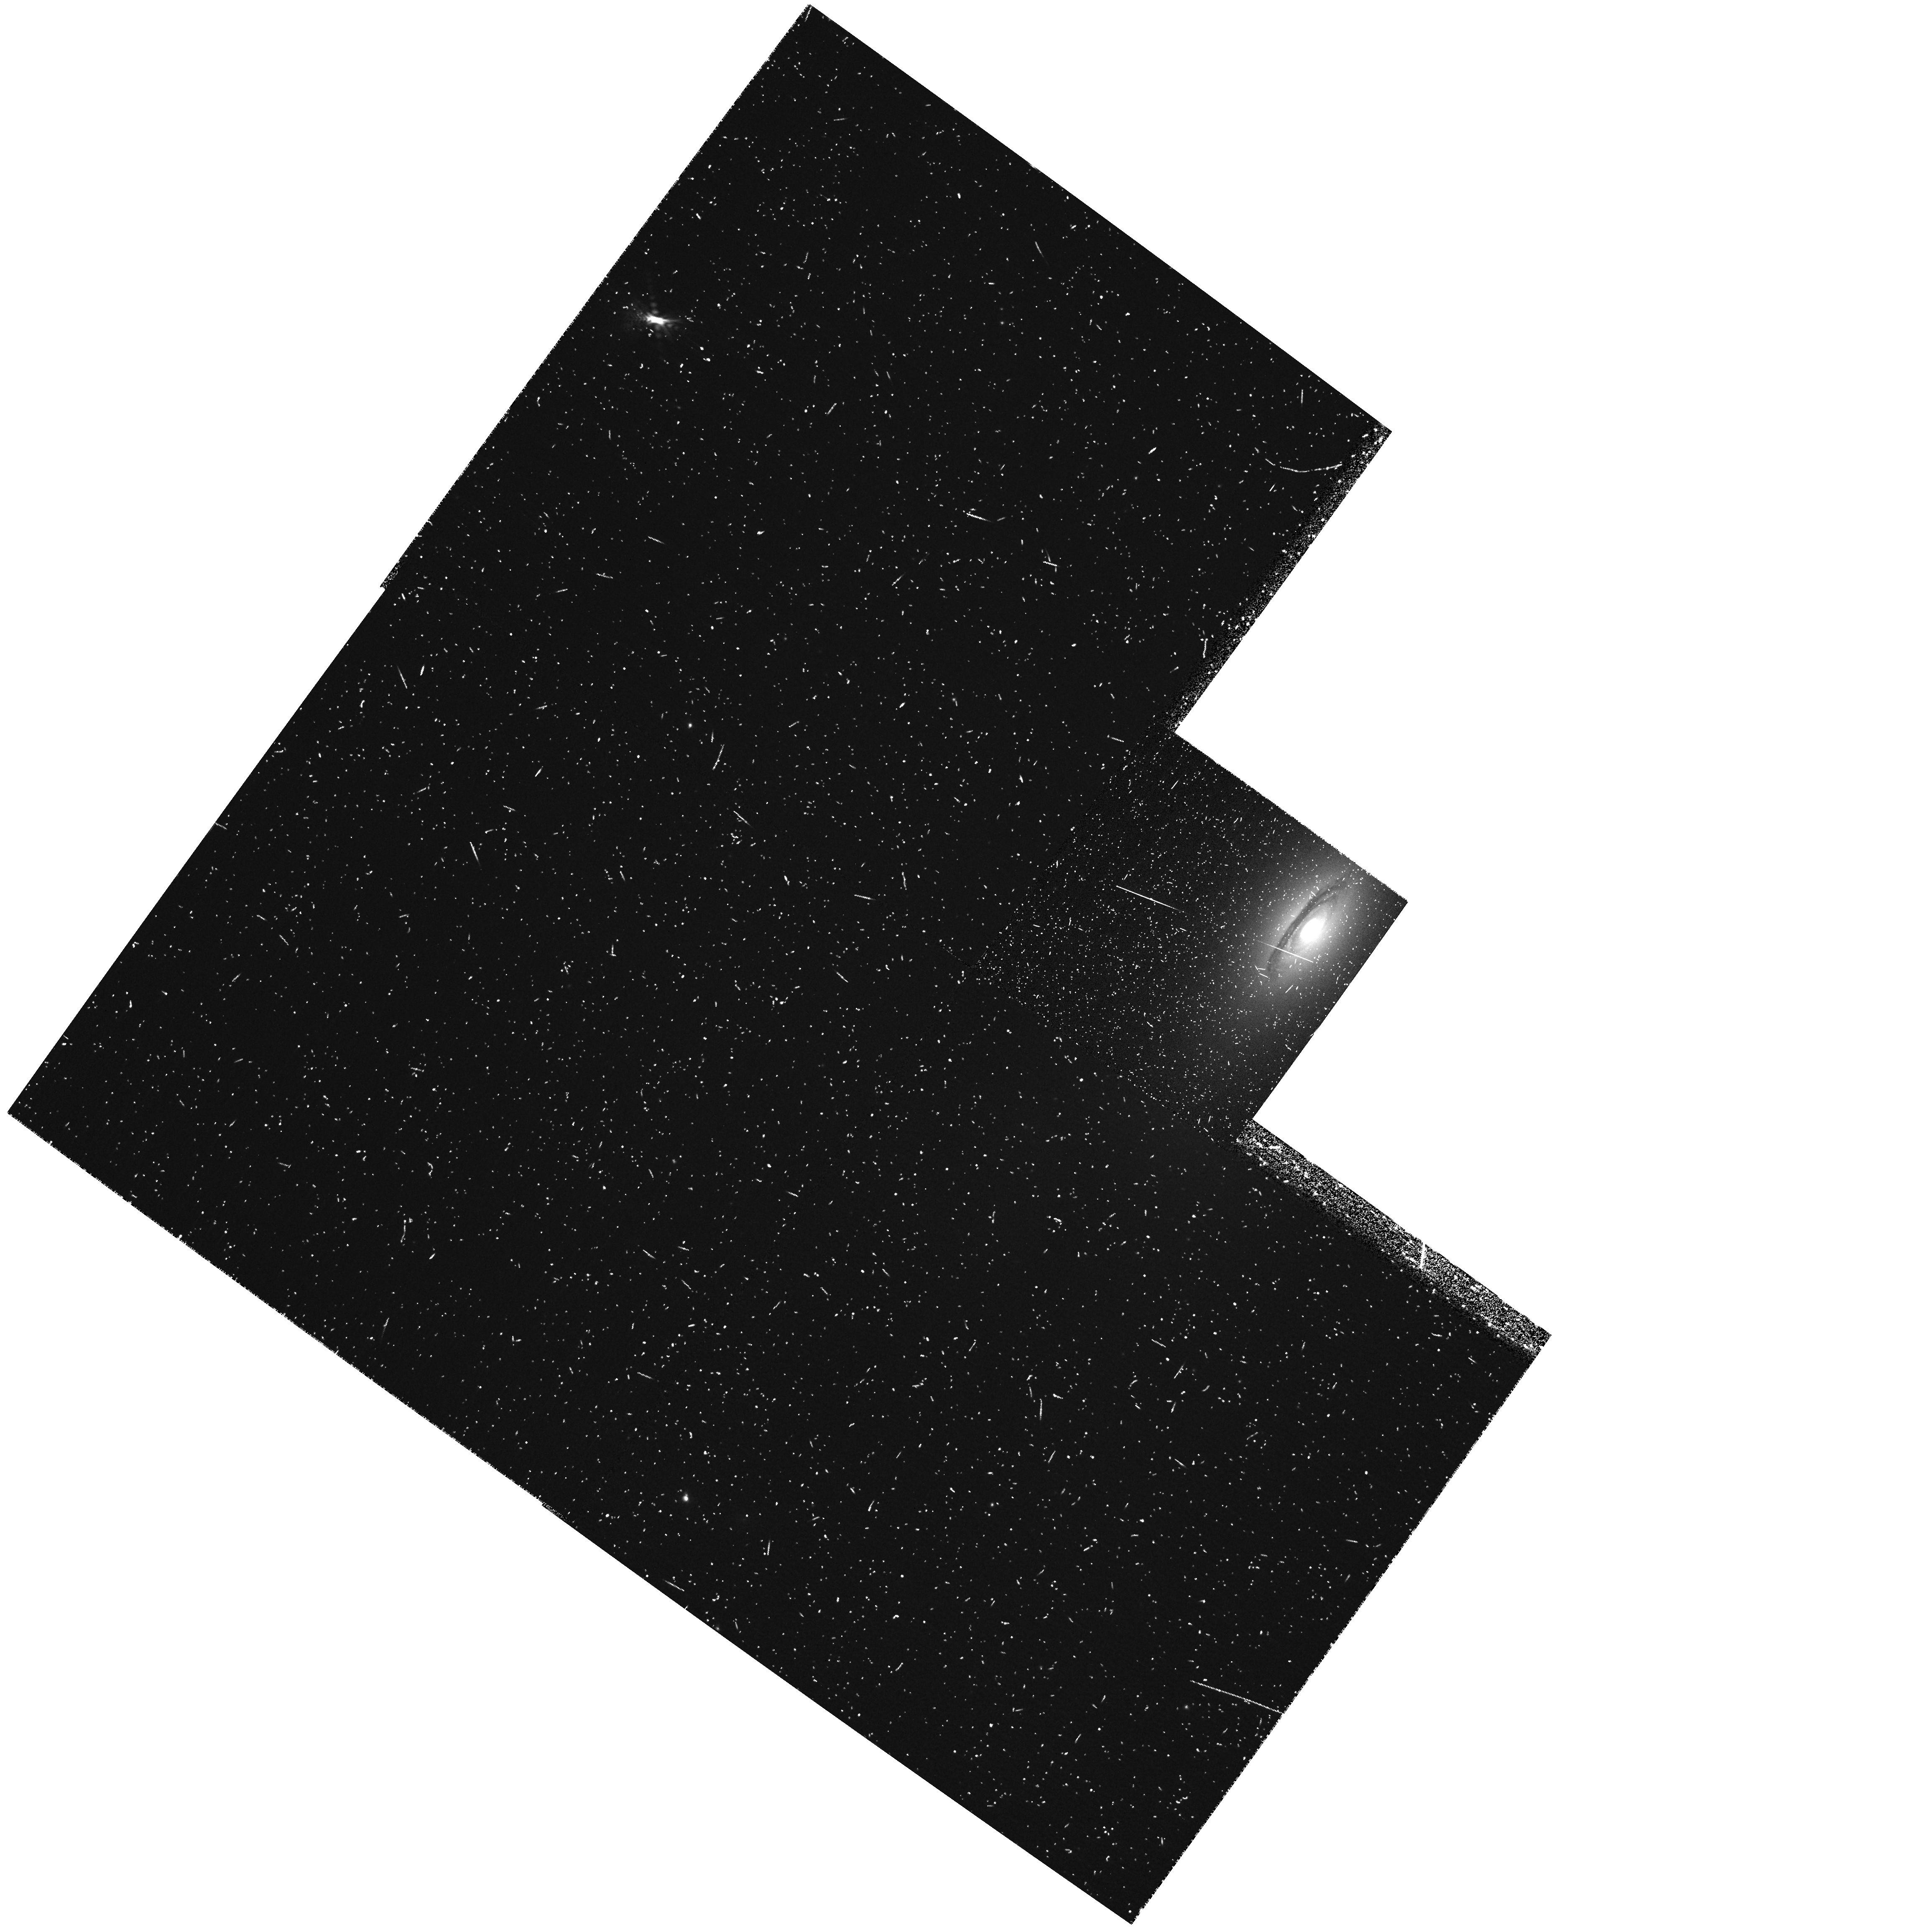
Target: NGC6861-IM
Instrument: WFPC2/PC
Filter: FR680P15
Exposure: 20 min
Observation ID: u6g84001r

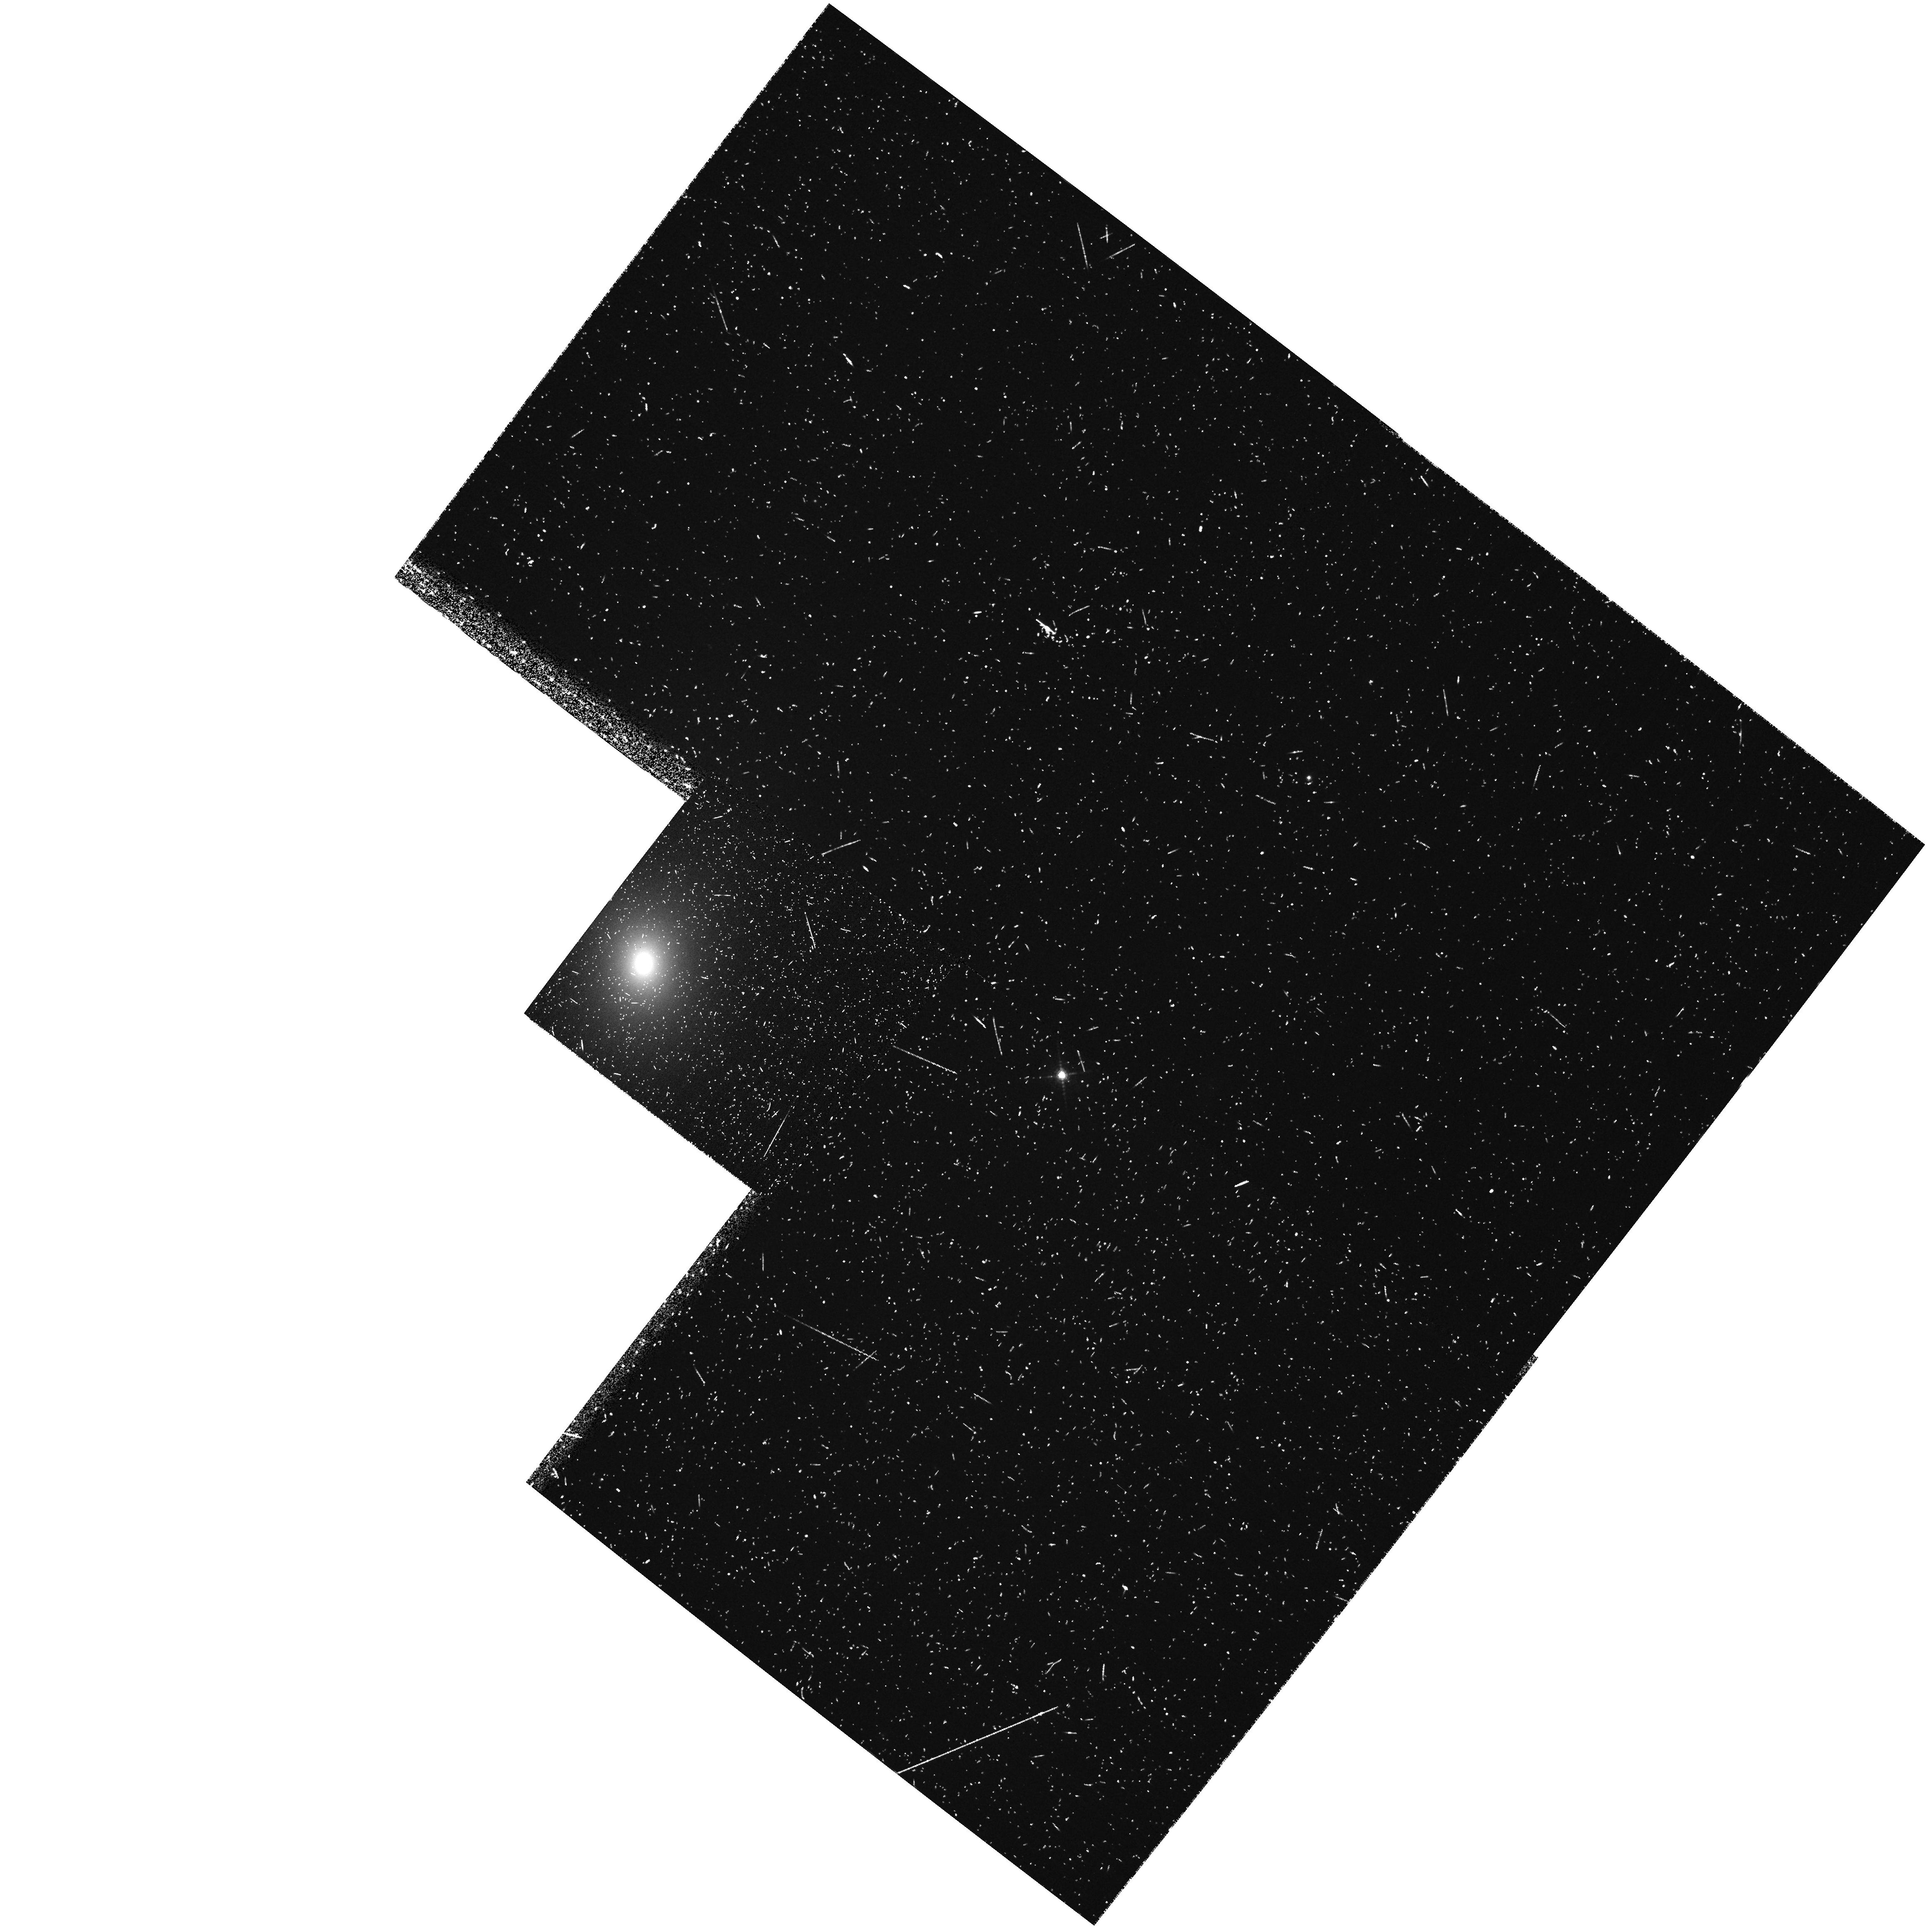
Target: NGC3078-IM
Instrument: WFPC2/PC
Filter: FR680P15
Exposure: 20 min
Observation ID: u6g81002r

Kinematics of emission-line gas disks in radio-quiet galaxies (PI: Verdoes Kleijn, Gijs A)

It is a long-standing puzzle why some early-type galaxies are radio-loud, while others are radio-quiet. We have been pursuing a program to address this issue by studying a sample of the 21 nearest powerful radio galaxies. We have obtained WFPC2 imaging in Cycle 6. In Cycle 8 we are obtaining STIS spectroscopy of the nuclear gas detected in these galaxies, to measure central black hole (BH) masses from the rotation rate of the emission-line gas, and to determine the nature and structure of the gas disks. From inspection of the HST/WFPC2 archive we have identified three galaxies with no radio jets and with Halpha+[NII] emission, which have dust disks similar to those commonly seen in our sample of radio-loud active galaxies. The difference in radio properties of these early- type galaxies may be related to differences in their BH mass and/or the absence of accretion of the present fuel. We propose to observe these galaxies with STIS. This will yield the first BH mass measurements from HST rotation measurements of emission-line gas disks in radio-quiet galaxies (previous studies such as for M87, M84, NGC4261, etc. were all for radio-loud systems). The results will advance our understanding of the nature of BHs in radio-loud and radio- quiet galaxies and its relation to the radio activity and the formation and physics of radio-jets. Only HST offers the high spatial resolution required for this study.